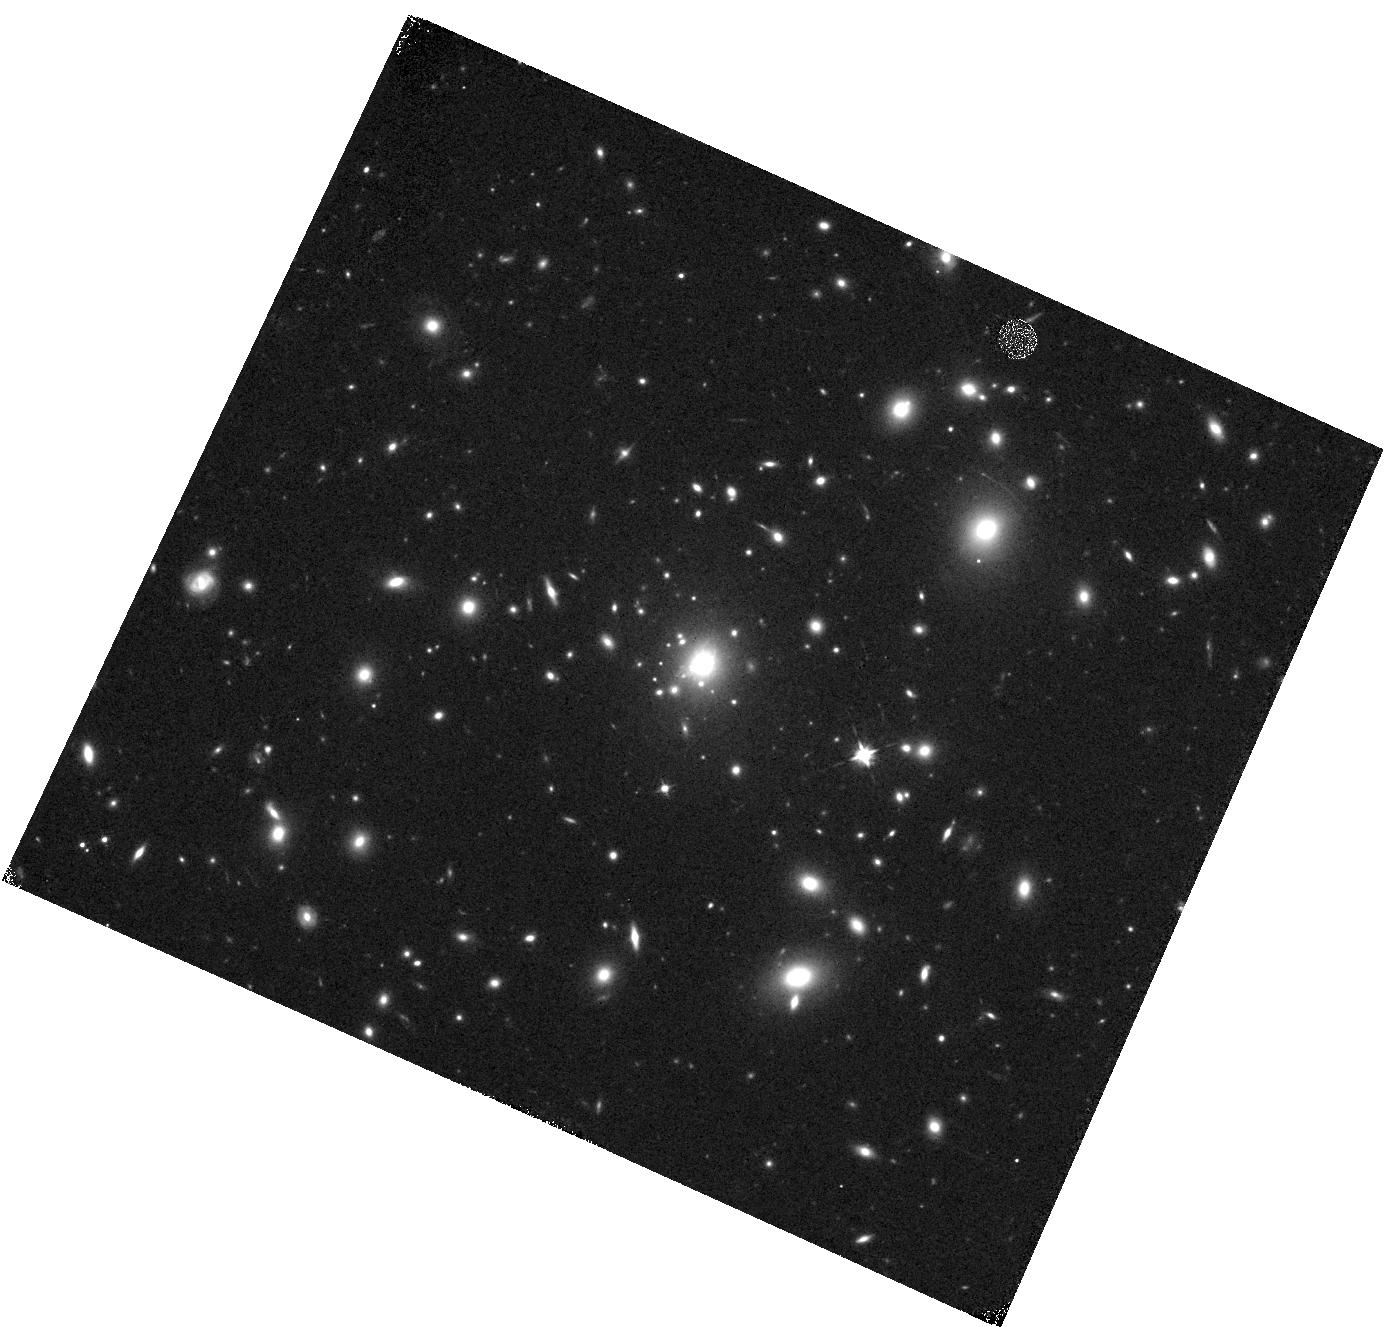
Target: MACS0329-0211
Instrument: WFC3/IR
Filter: F105W
Exposure: 22 min
Observation ID: hst_12452_b6_wfc3_ir_f105w_ibt9b6

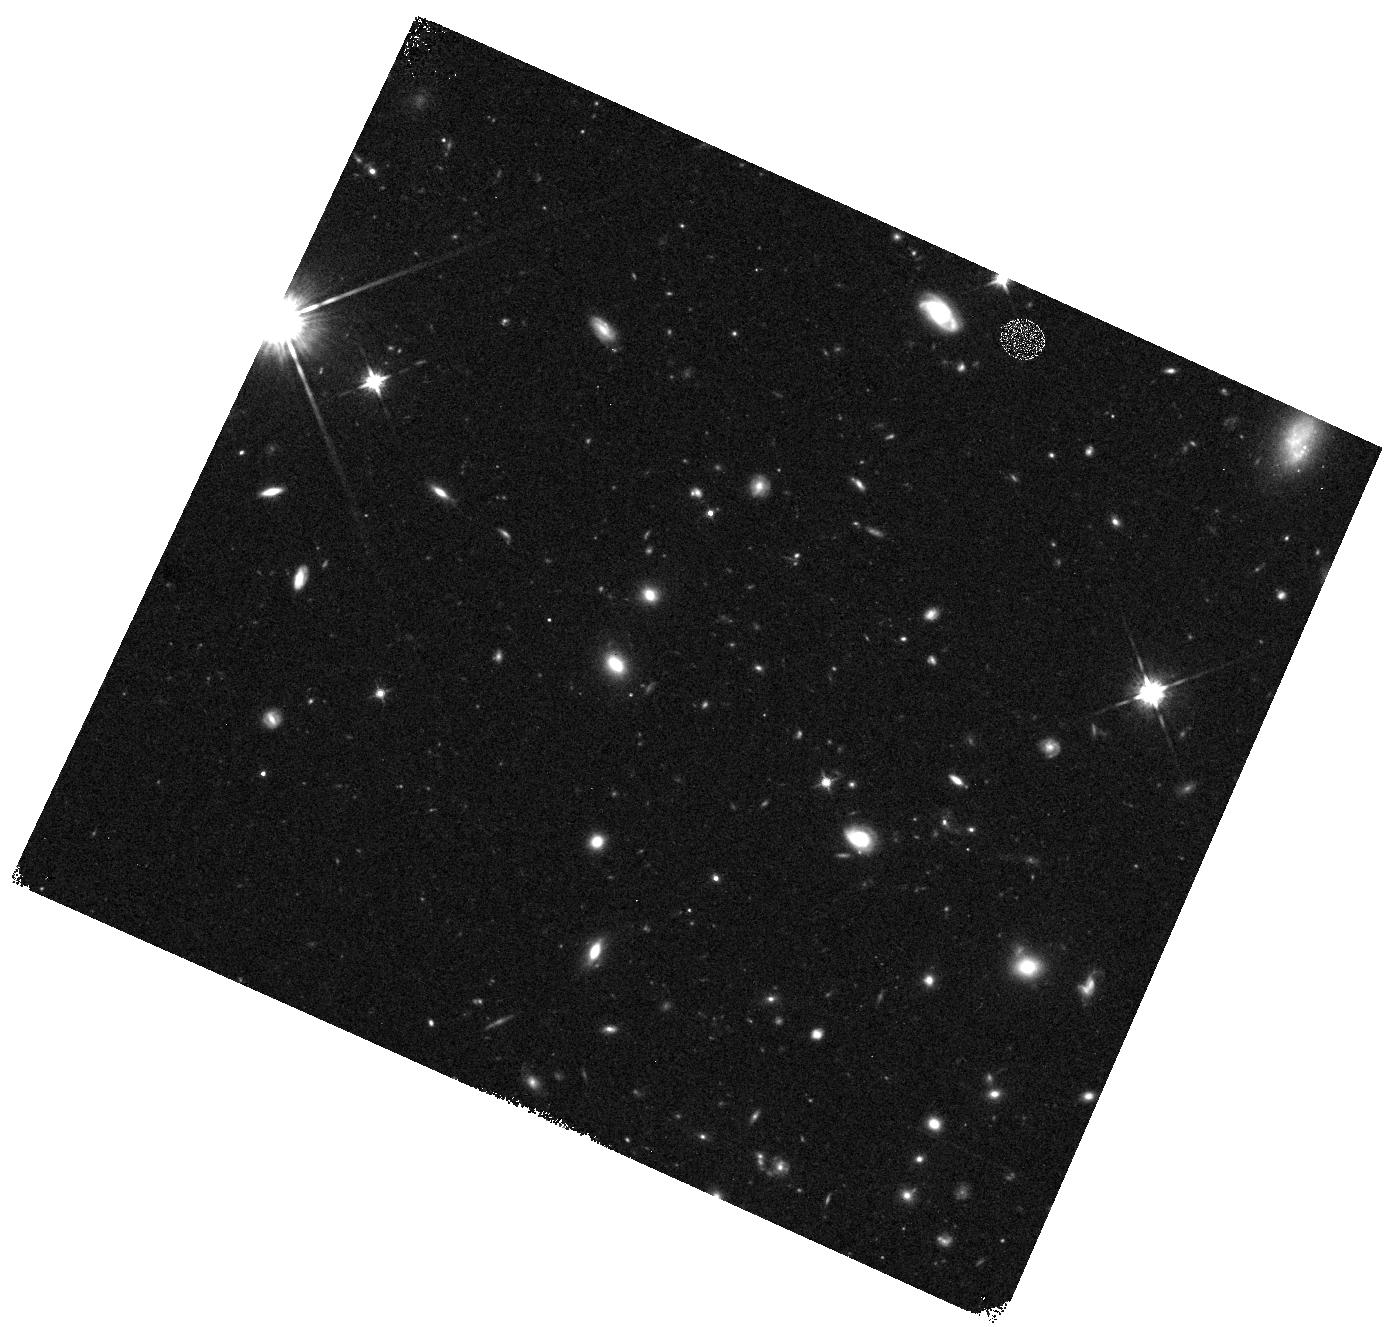
Target: MACS0329-WFC3PAR2
Instrument: WFC3/IR
Filter: F125W
Exposure: 12 min
Observation ID: hst_12452_b5_wfc3_ir_f125w_ibt9b5

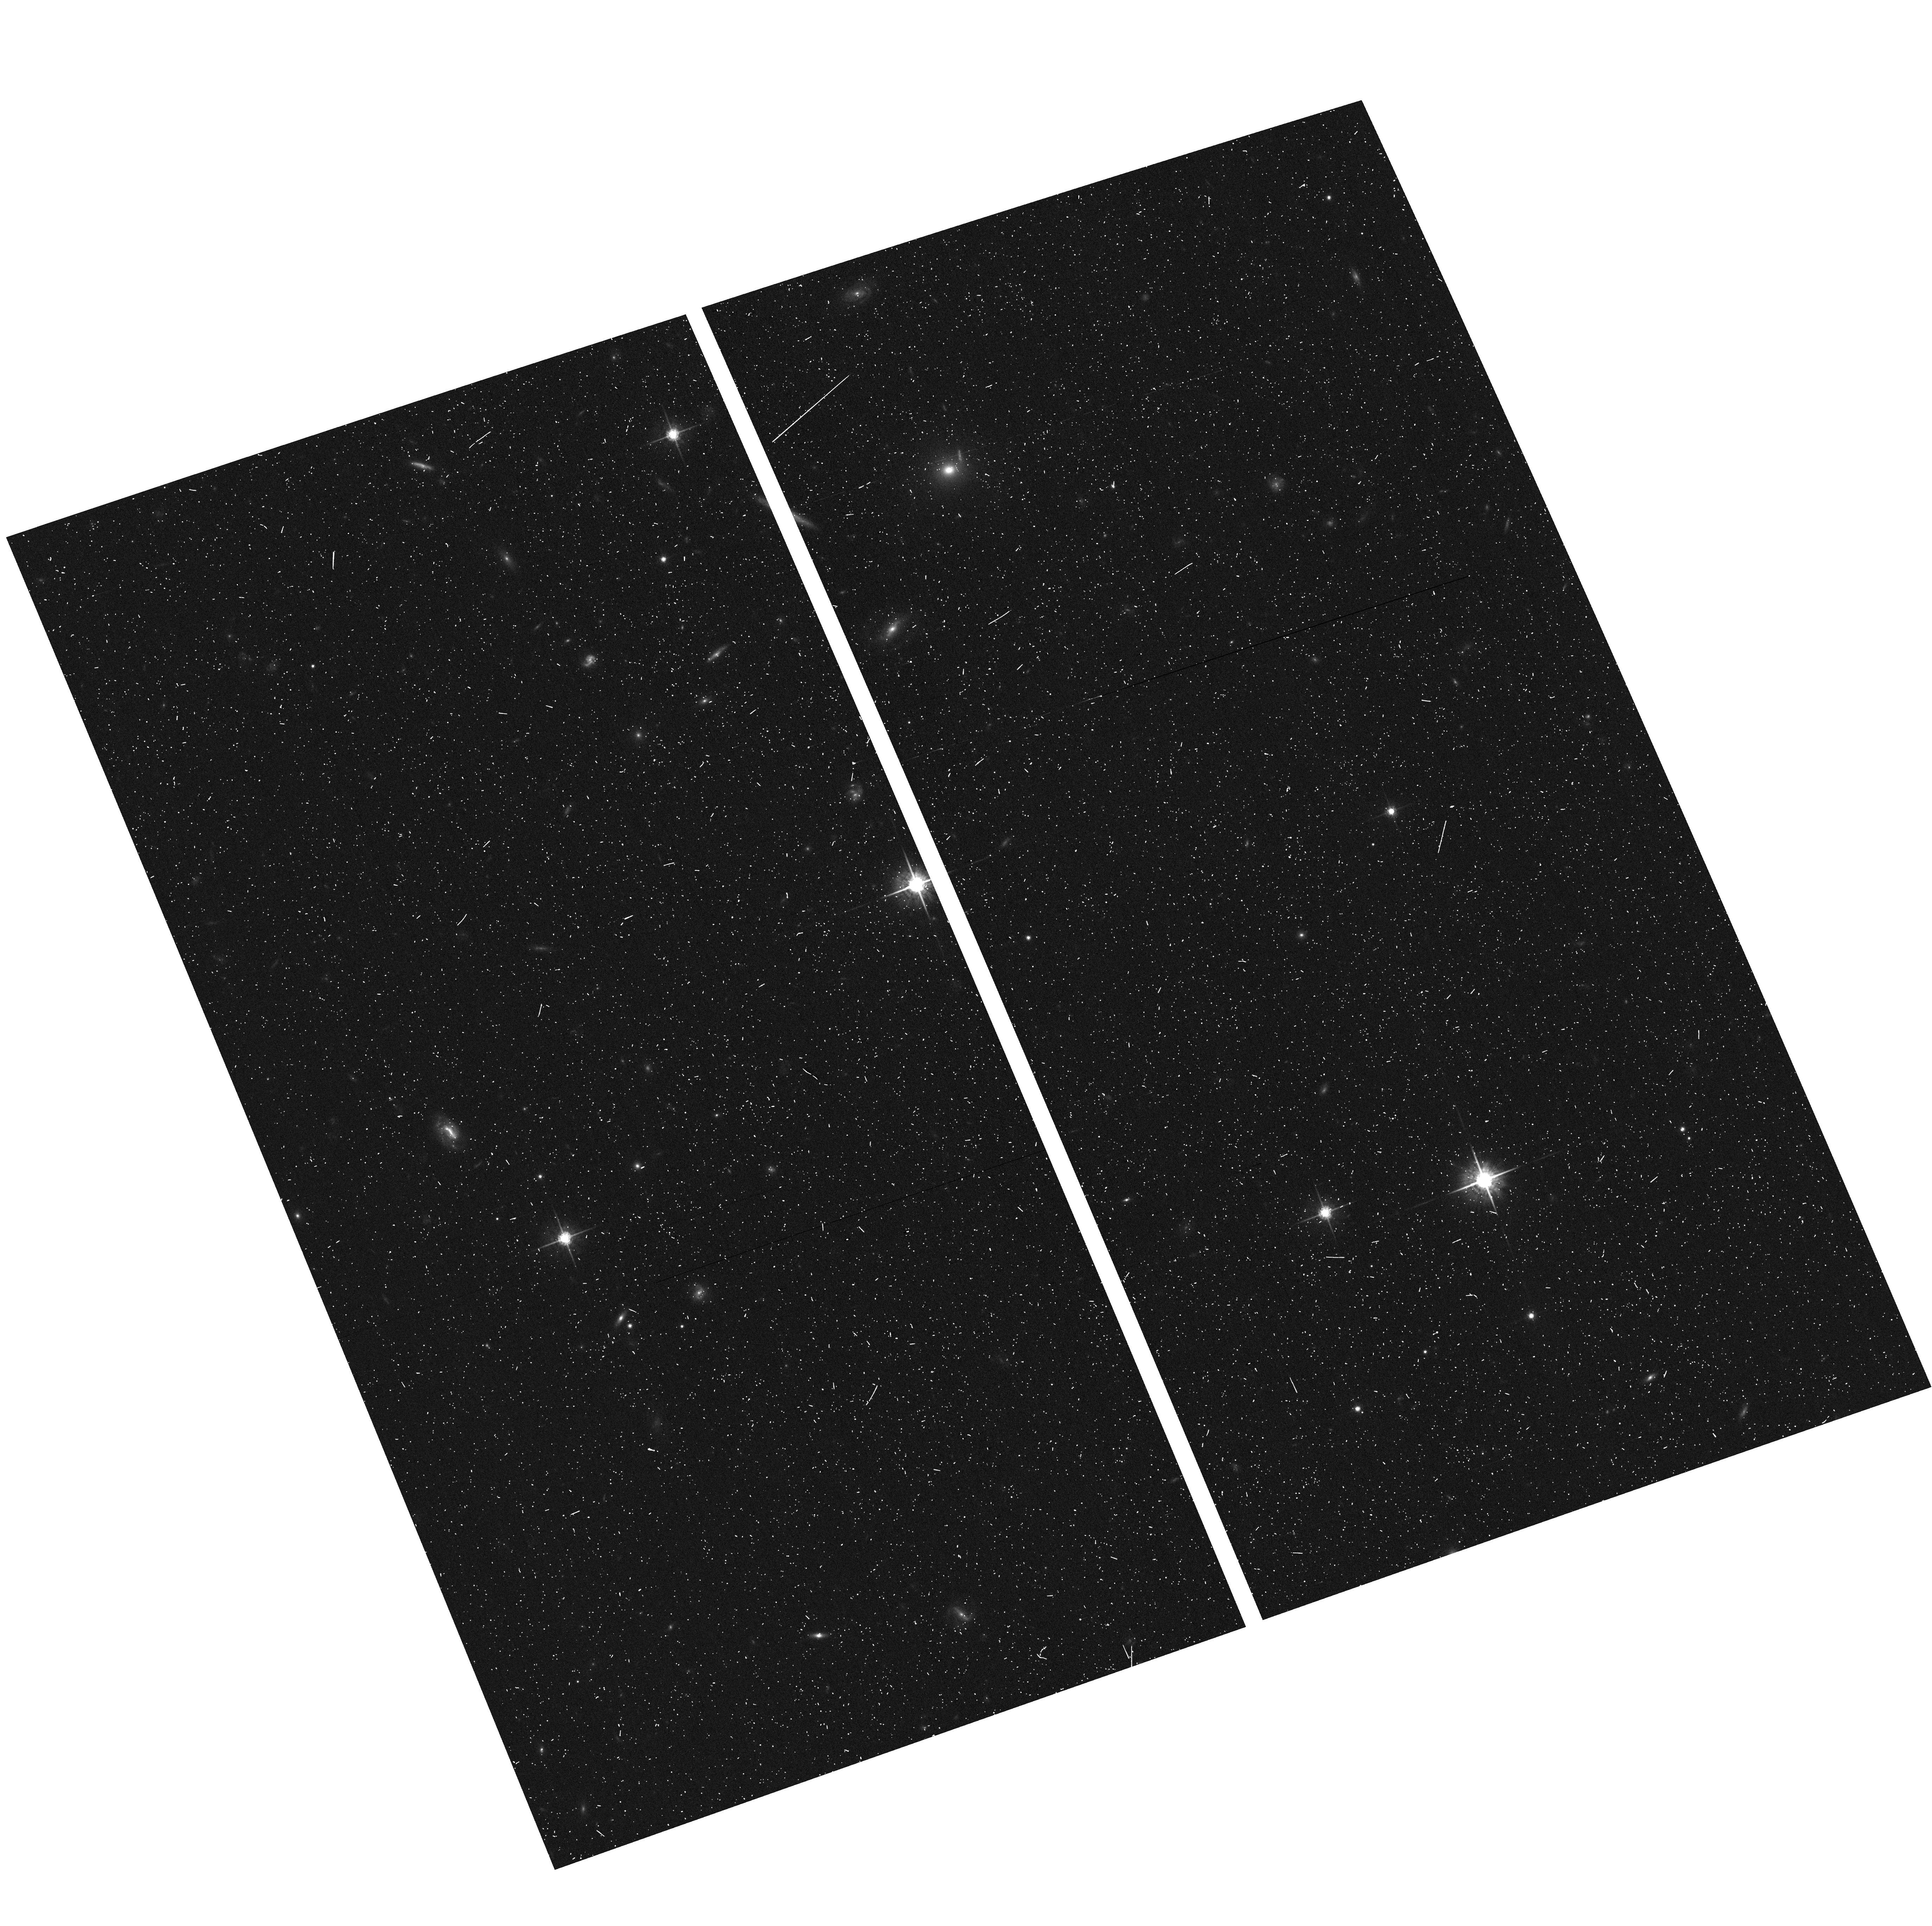
Target: MACS0329-ACSPAR2
Instrument: ACS/WFC
Filter: F775W
Exposure: 7 min
Observation ID: hst_12452_b1_acs_wfc_f775w_jbt9b1

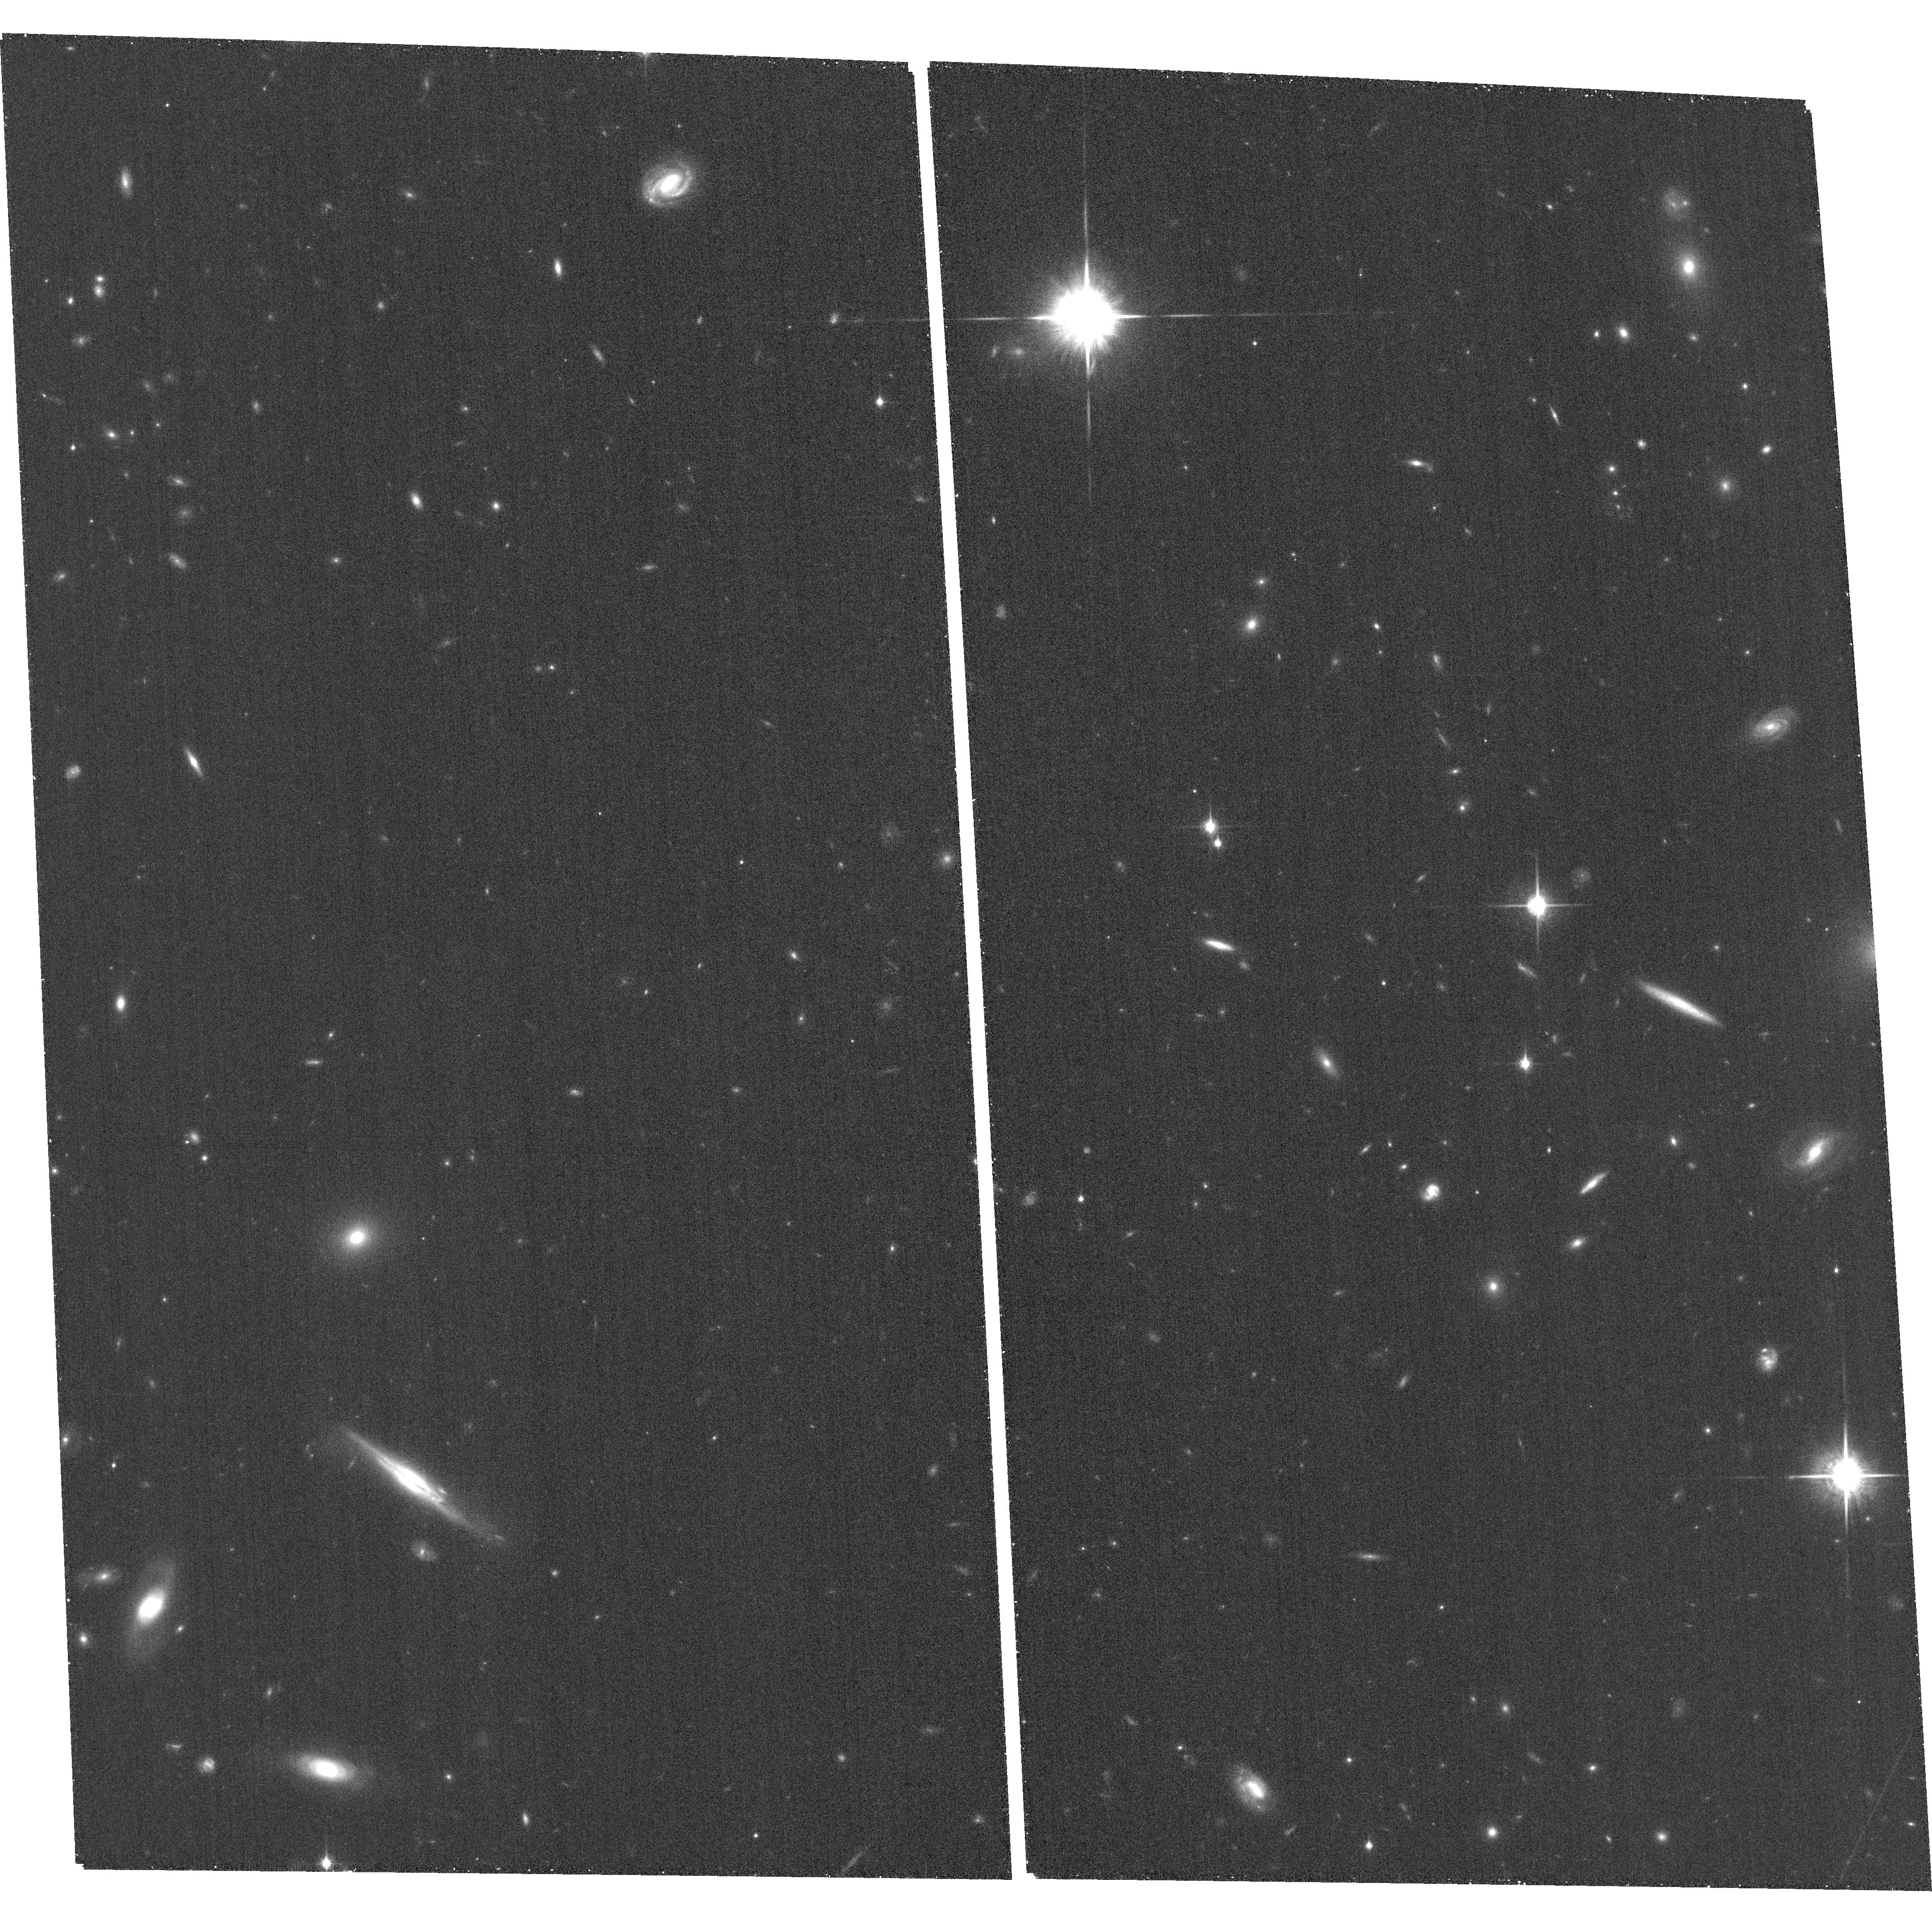
Target: MACS0329-ACSPAR1
Instrument: ACS/WFC
Filter: F850LP
Exposure: 26 min
Observation ID: hst_12452_a9_acs_wfc_f850lp_jbt9a9

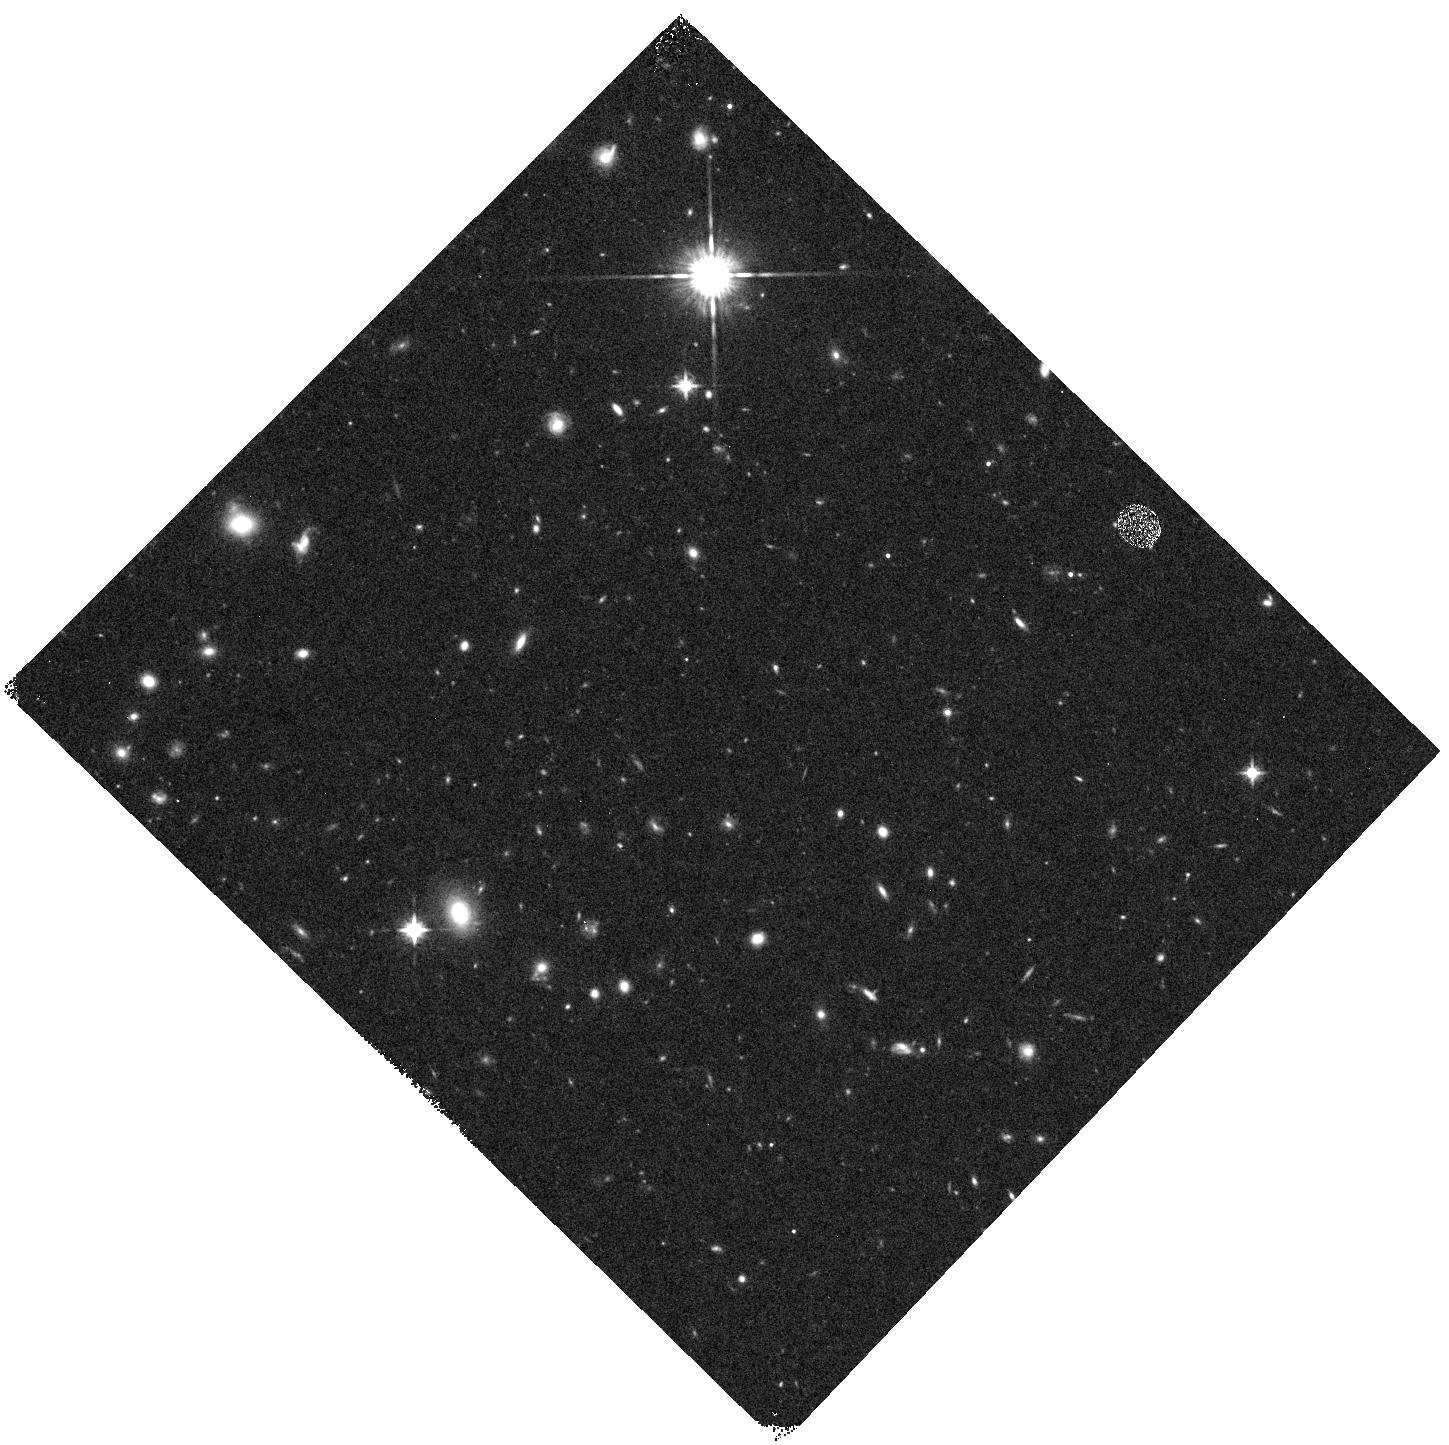
Target: MACS0329-WFC3PAR1
Instrument: WFC3/IR
Filter: F125W
Exposure: 12 min
Observation ID: hst_12452_a1_wfc3_ir_f125w_ibt9a1

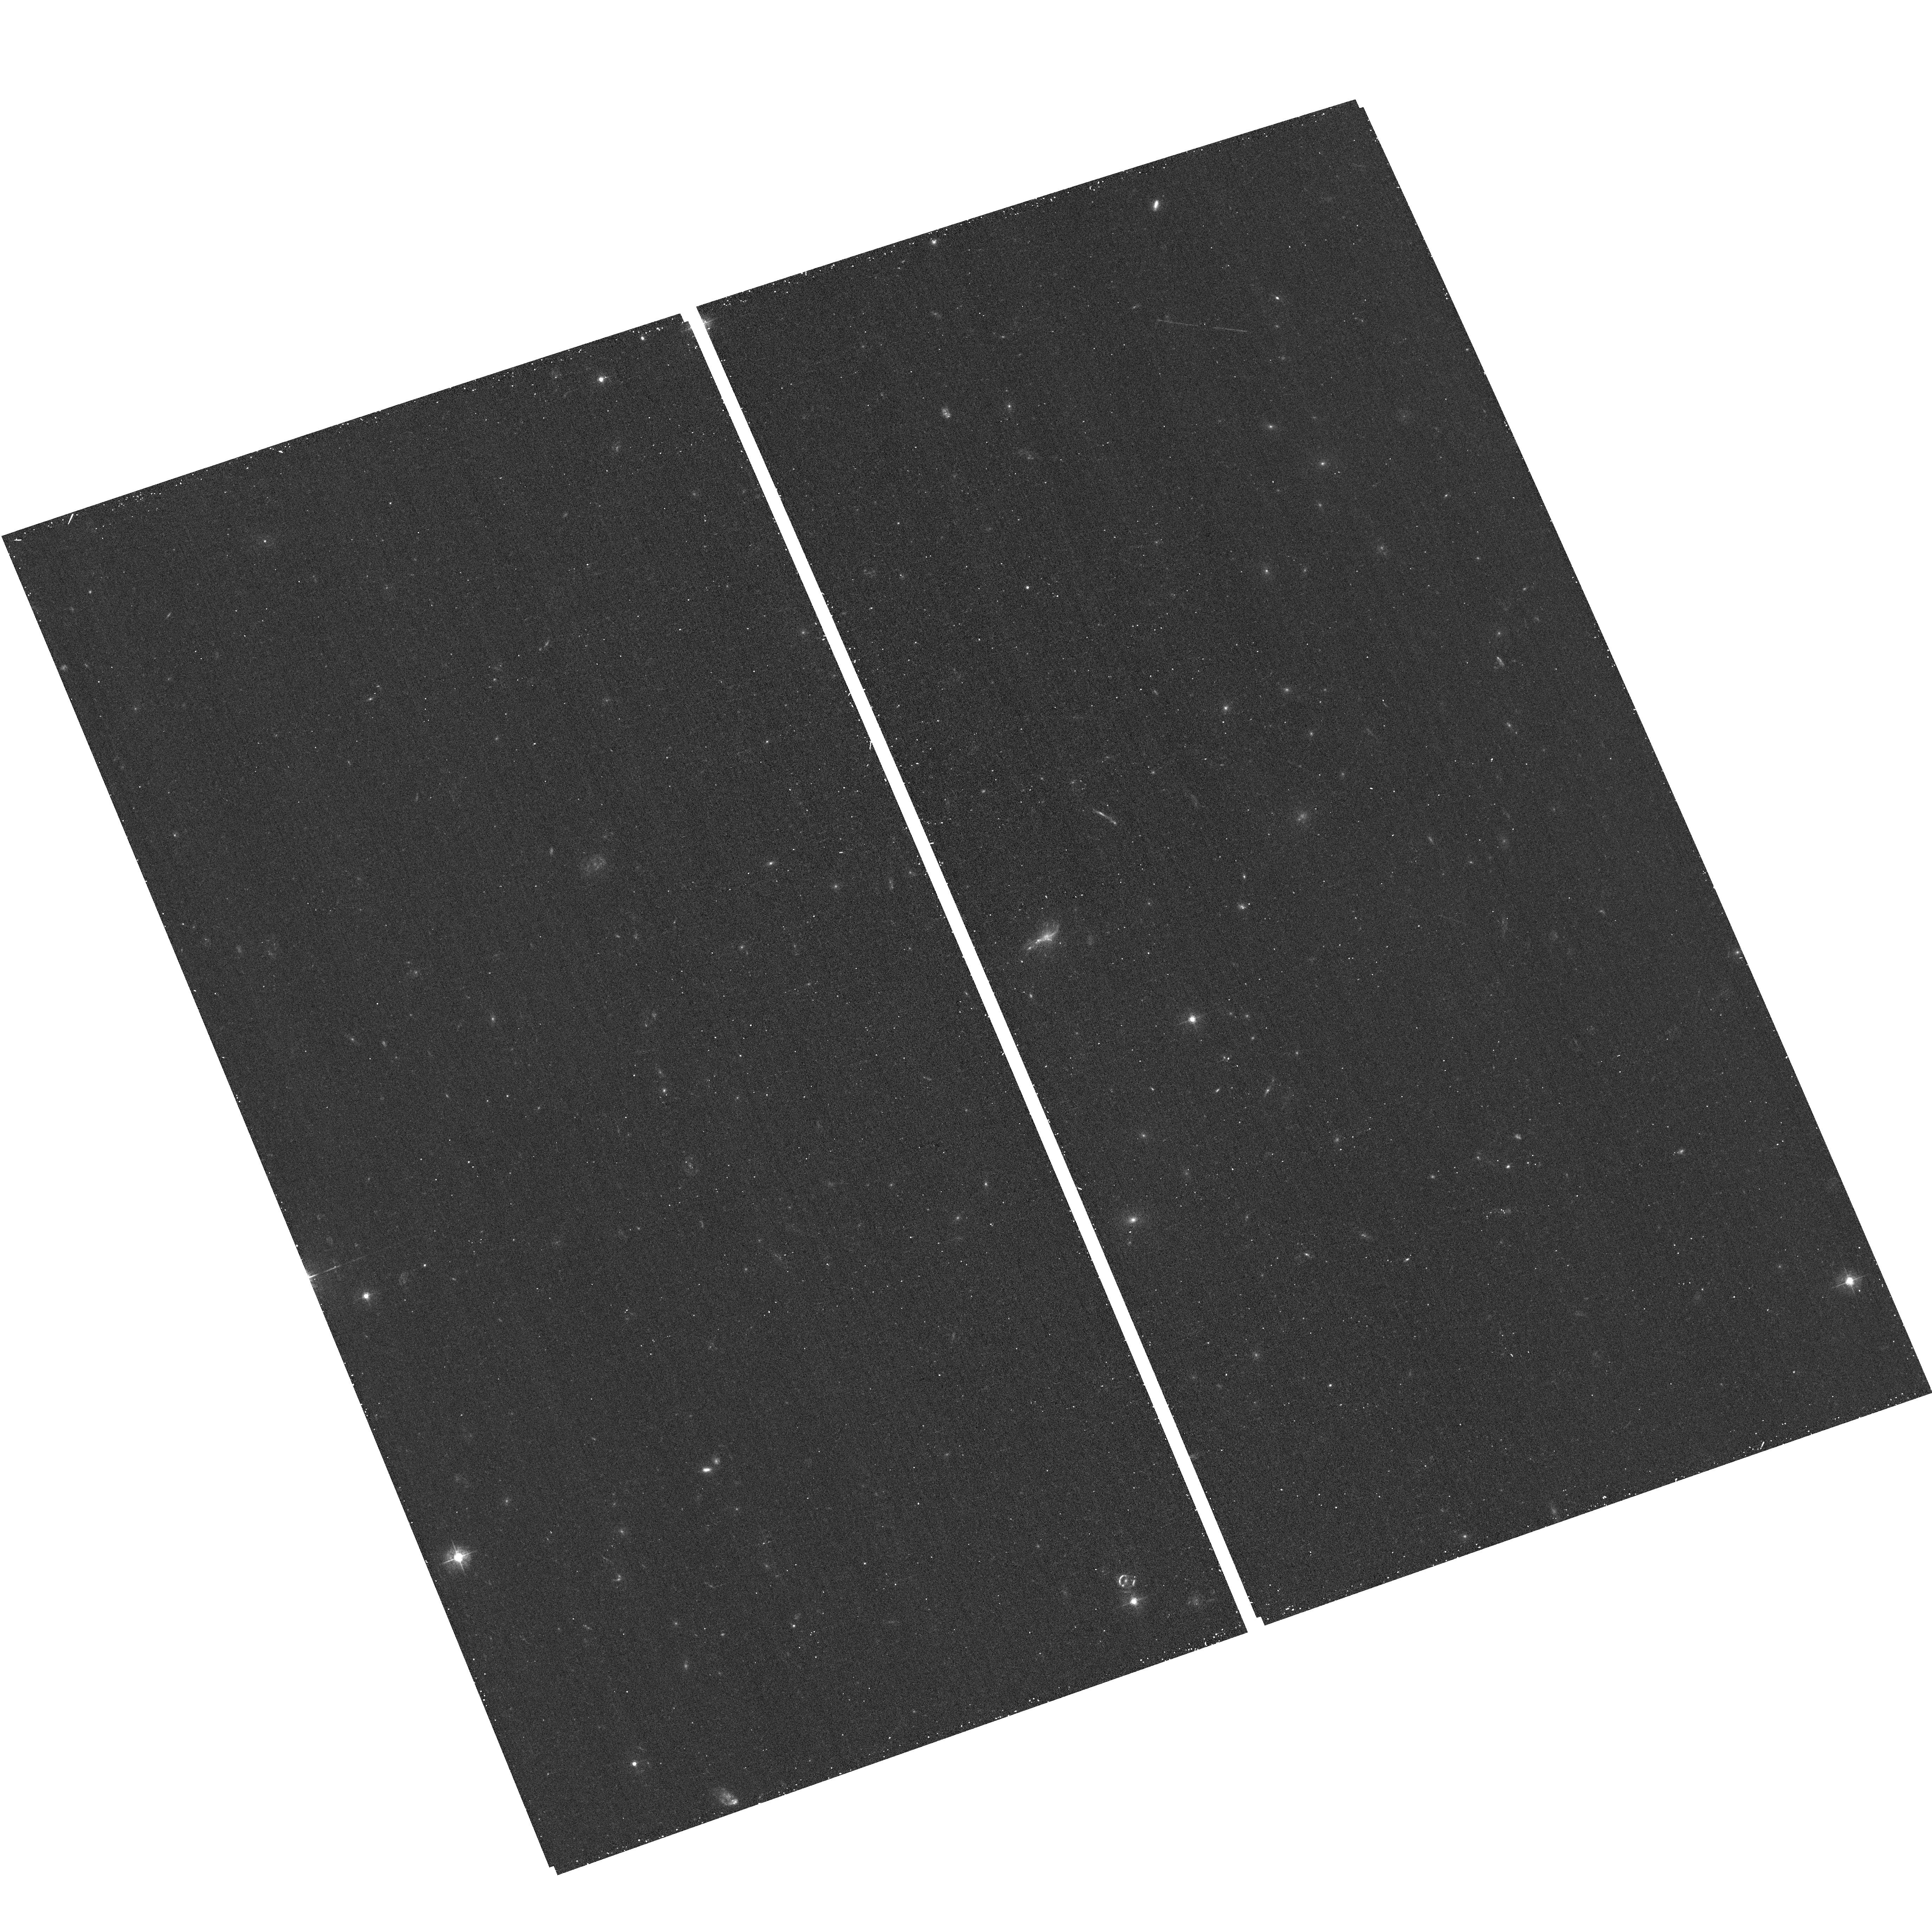
Target: MACS0329-0211
Instrument: ACS/WFC
Filter: F435W
Exposure: 17 min
Observation ID: hst_12452_b5_acs_wfc_f435w_jbt9b5

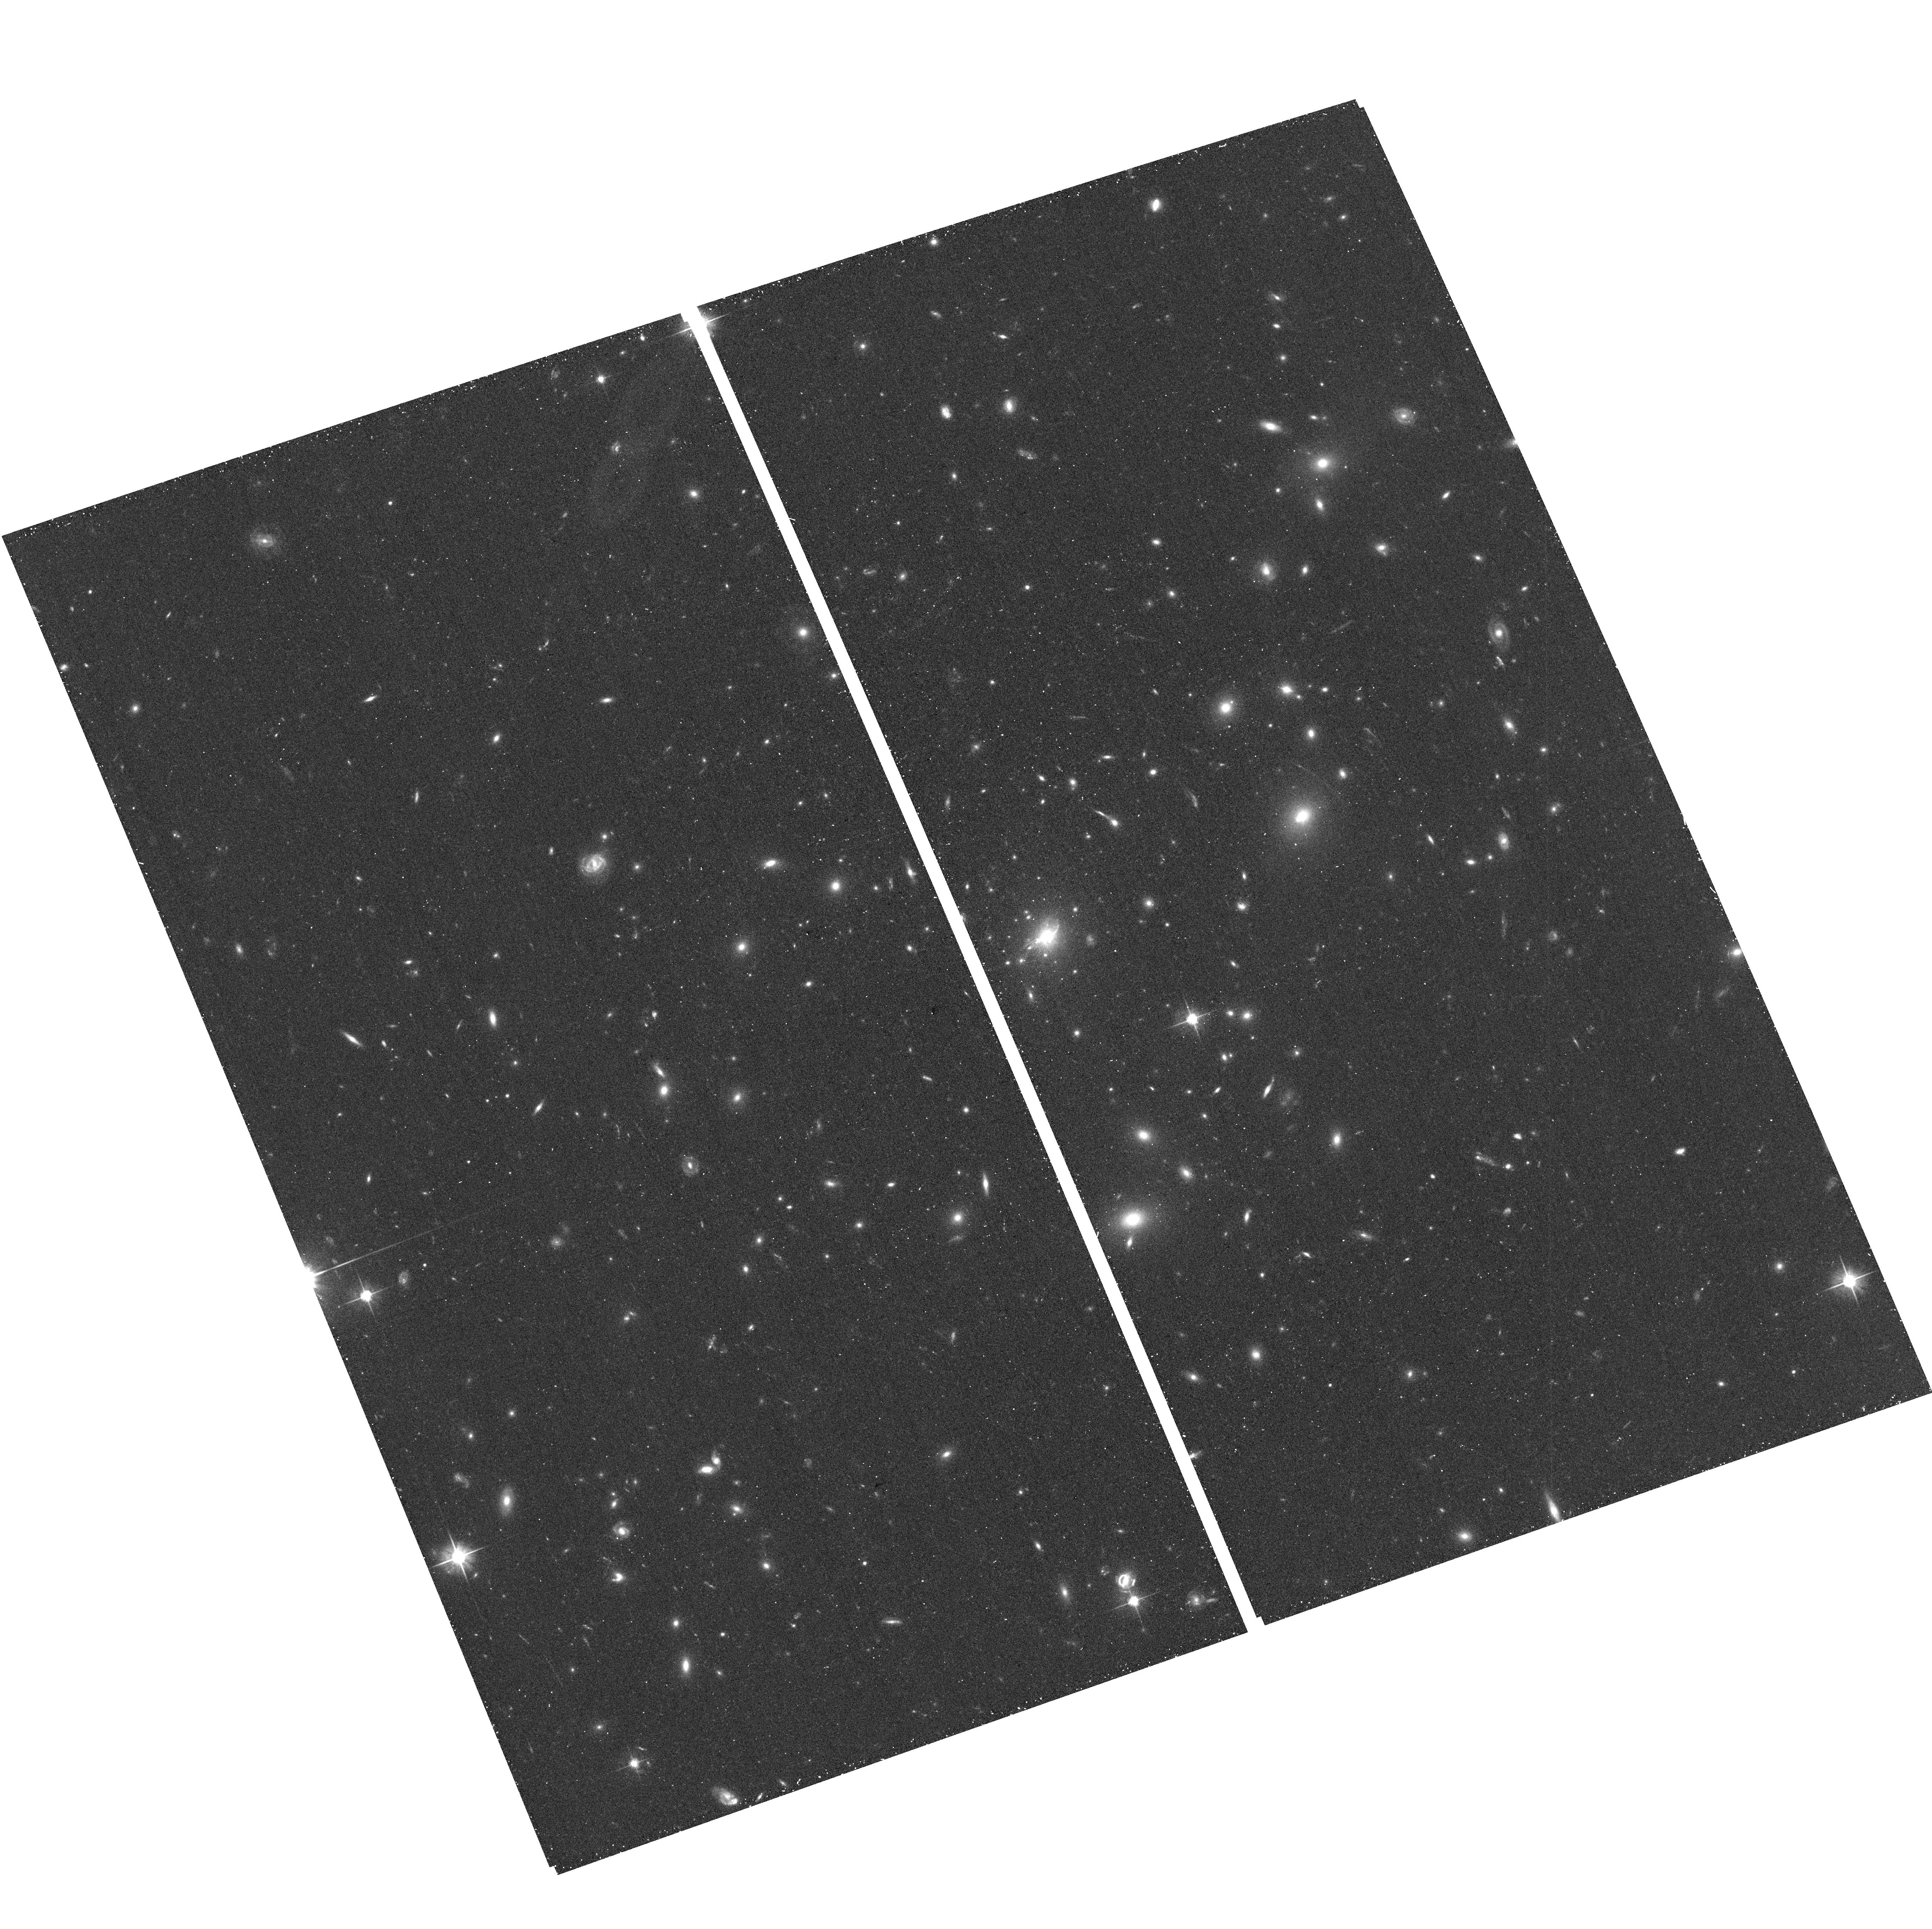
Target: MACS0329-0211
Instrument: ACS/WFC
Filter: F606W
Exposure: 17 min
Observation ID: hst_12452_b2_acs_wfc_f606w_jbt9b2

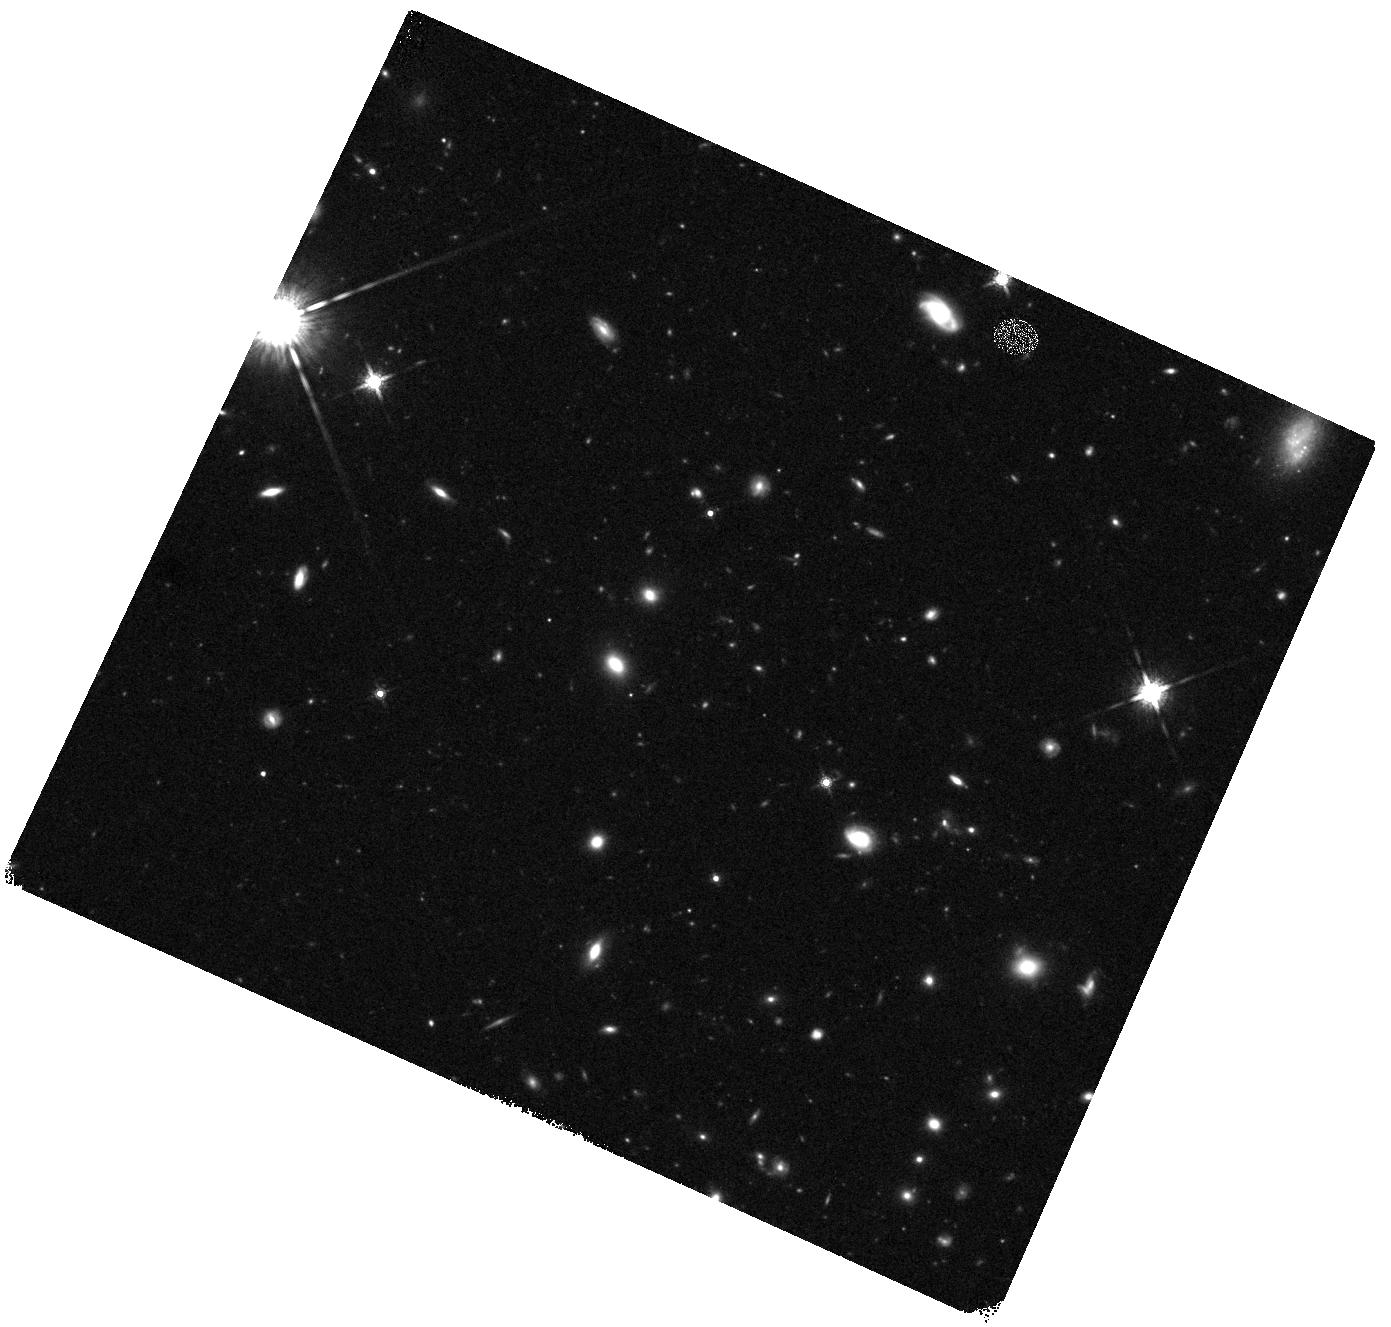
Target: MACS0329-WFC3PAR2
Instrument: WFC3/IR
Filter: F160W
Exposure: 20 min
Observation ID: hst_12452_b7_wfc3_ir_f160w_ibt9b7

Through a Lens, Darkly - New Constraints on the Fundamental Components of the Cosmos (PI: Postman, Marc)

As the most massive objects in the universe, galaxy clusters represent important signposts in our story of structure evolution, and are the ultimate telescopic lenses, placing gravitationally lensed galaxies from the earliest epochs in comfortable reach for careful study. We take full advantage of the refurbished ACS and WFC3 cameras to deliver deep 14-filter images of 25 carefully chosen clusters. These will enable us to address timely and substantive questions about dark matter, dark energy, and galaxy evolution well beyond z=7. These X-ray clusters are chosen to be free of lensing bias and to span a wide range of redshift and mass. By combining strong and weak lensing, we will obtain the definitive mass profile of relaxed clusters to confront the distinctive prediction of the standard LambdaCDM model. Detailed maps of internal structure will be enabled by ~1, 000 new multiply-imaged lensed sources to AB=26, all with precise (2% x (1+z)) photometric redshift measurements, thanks to WFC3's UV and IR coverage. A supernovae search in parallel (with low magnification uncertainties) will extend the Hubble diagram of SN1a to z>1.5, testing the constancy of dark energy with time and probing progenitor evolution. Our homogeneous panchromatic deep imaging of this cluster sample will constitute a vast legacy archive for studies of the formation and evolution of structure.